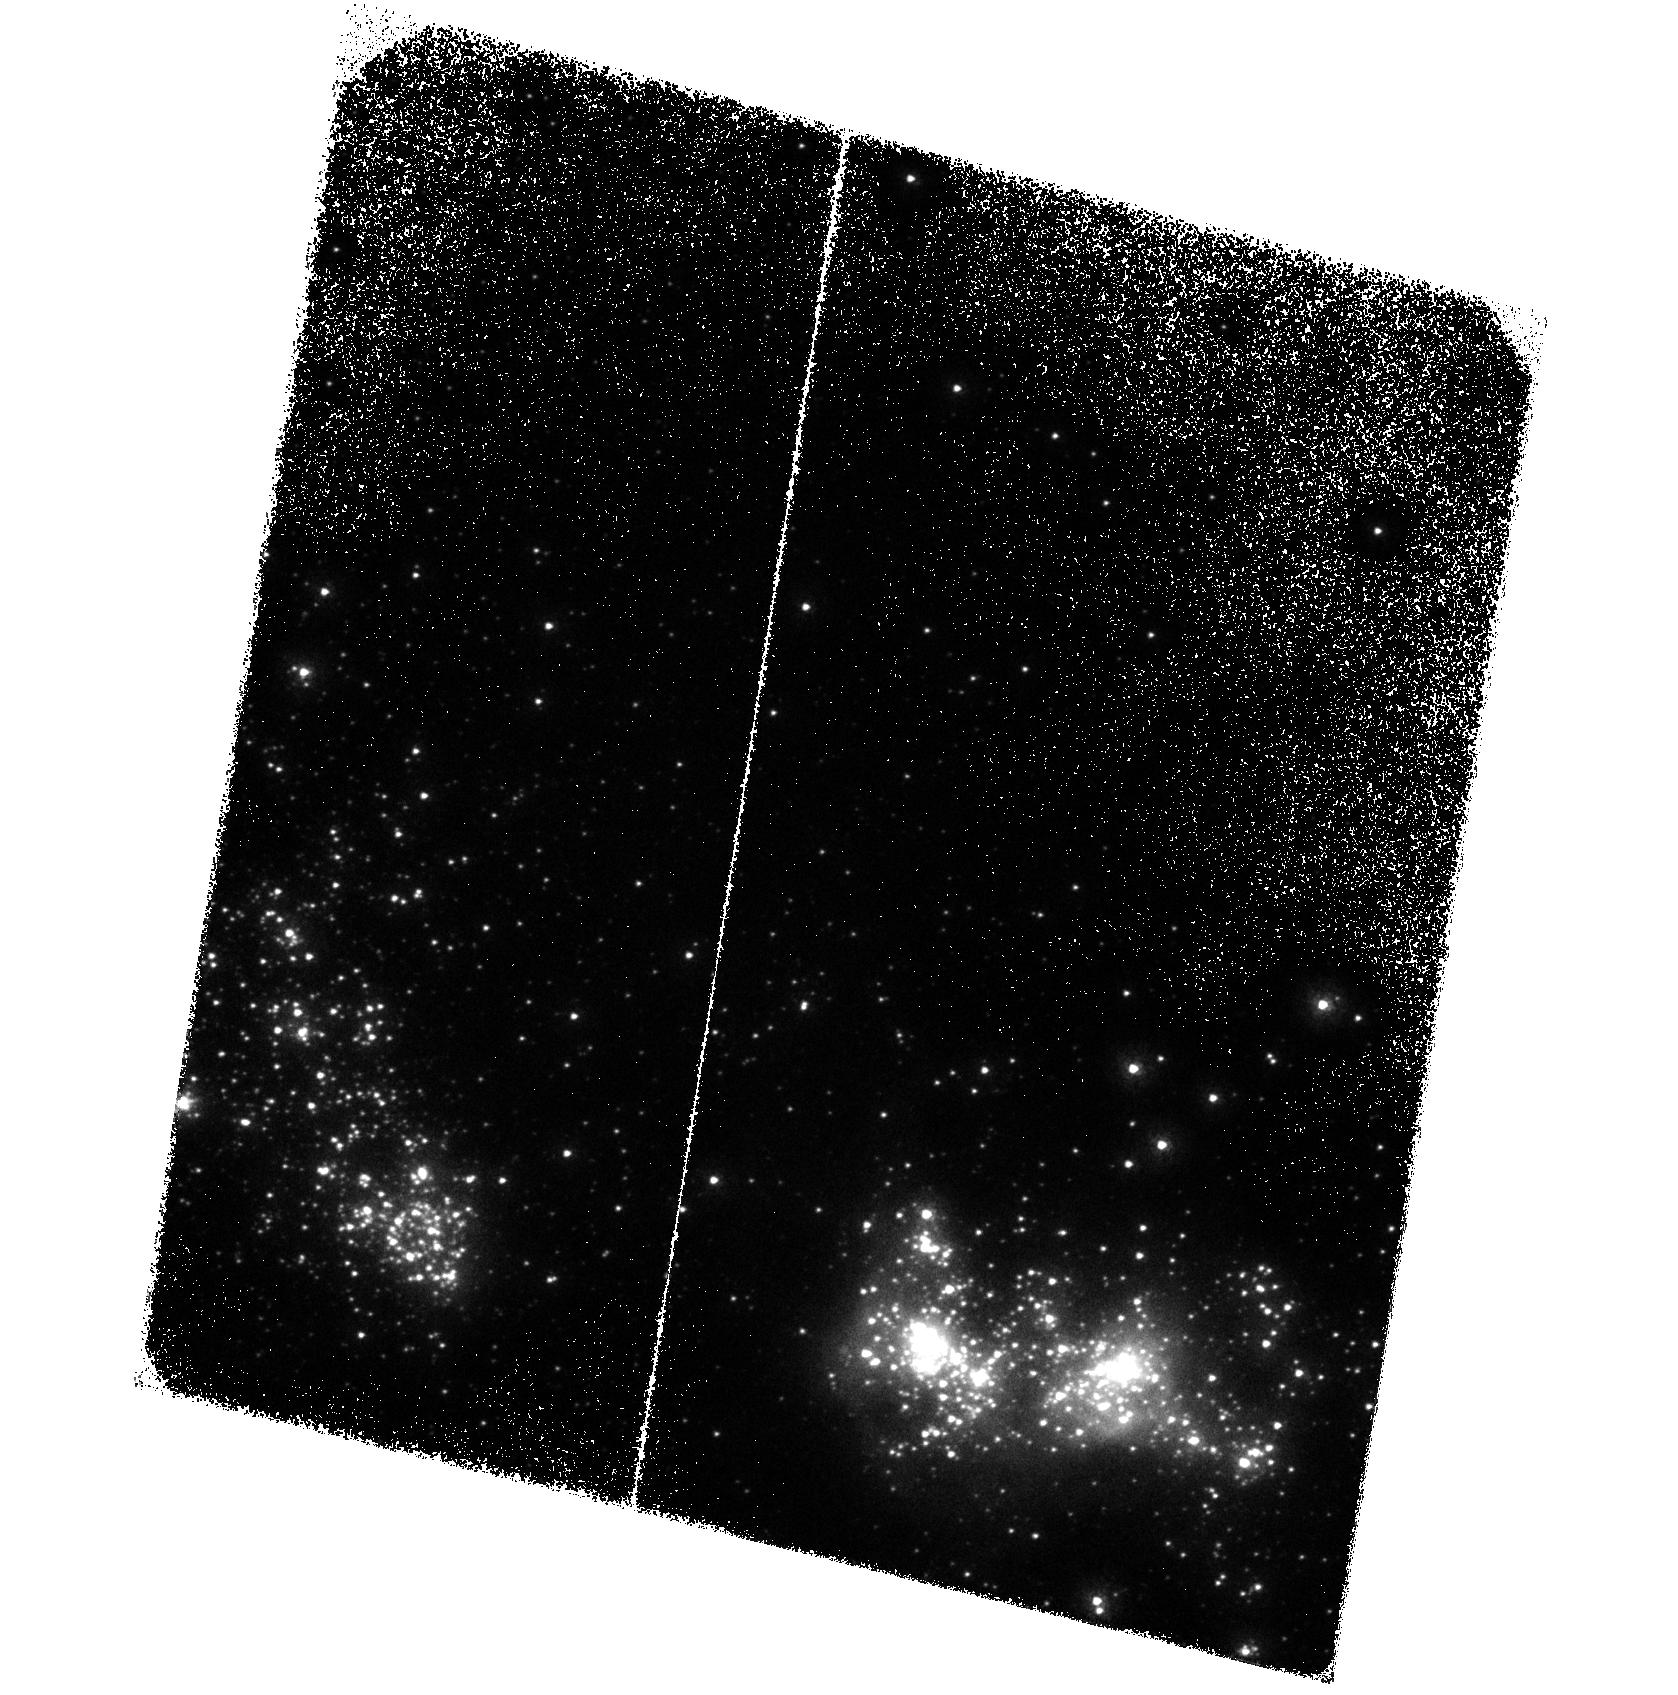
Target: MRK71-A
Instrument: ACS/SBC
Filter: F150LP
Exposure: 1.7 h
Observation ID: hst_16261_02_acs_sbc_f150lp_jecn02

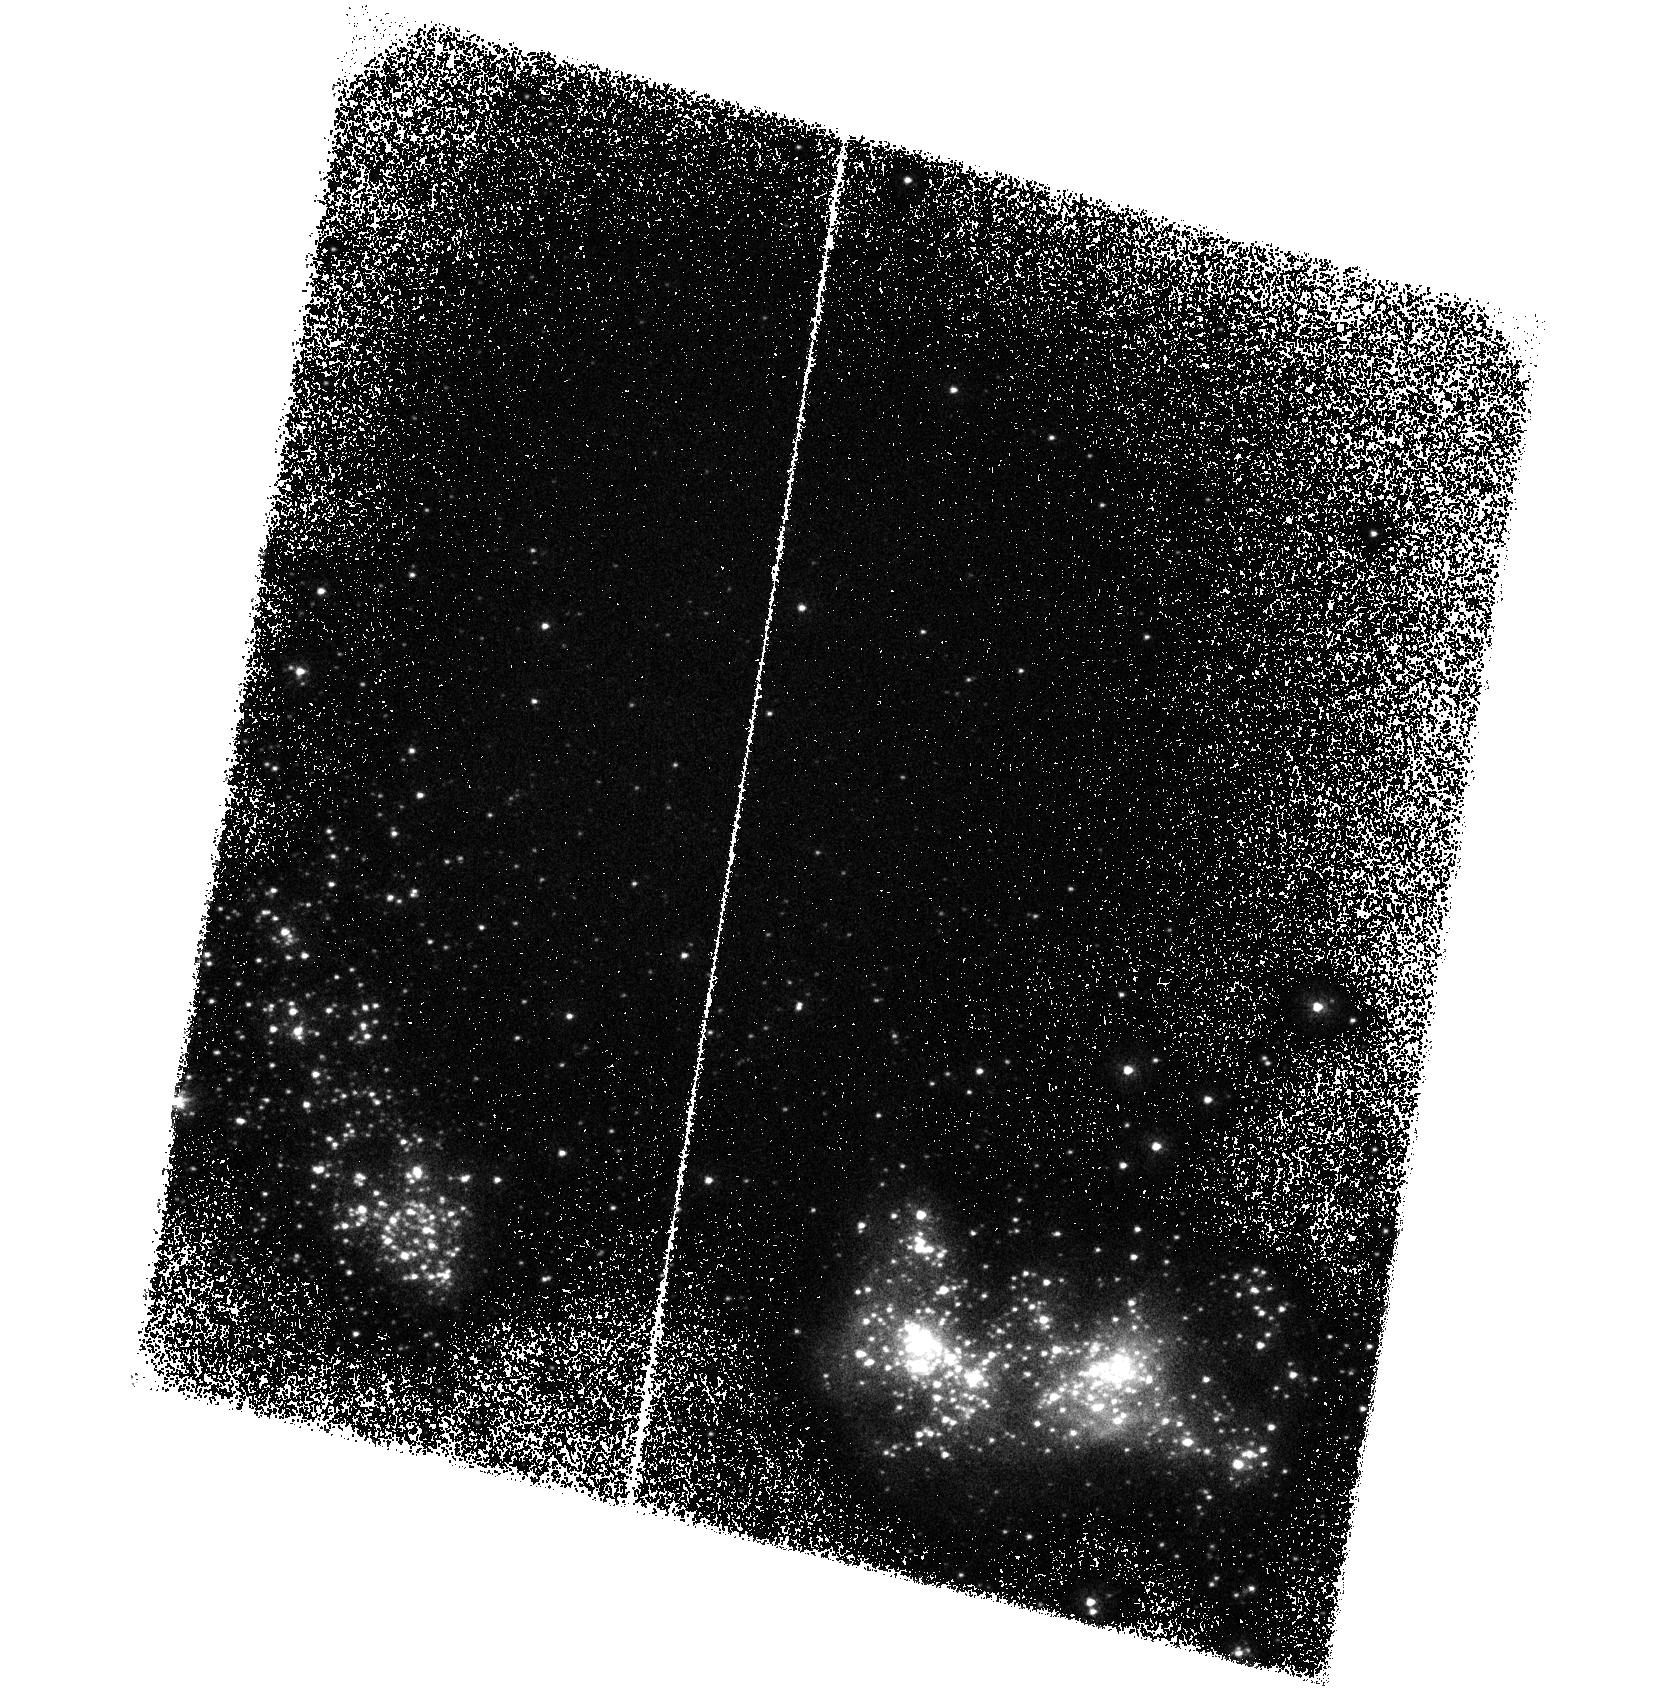
Target: MRK71-A
Instrument: ACS/SBC
Filter: F165LP
Exposure: 1.7 h
Observation ID: hst_16261_03_acs_sbc_f165lp_jecn03

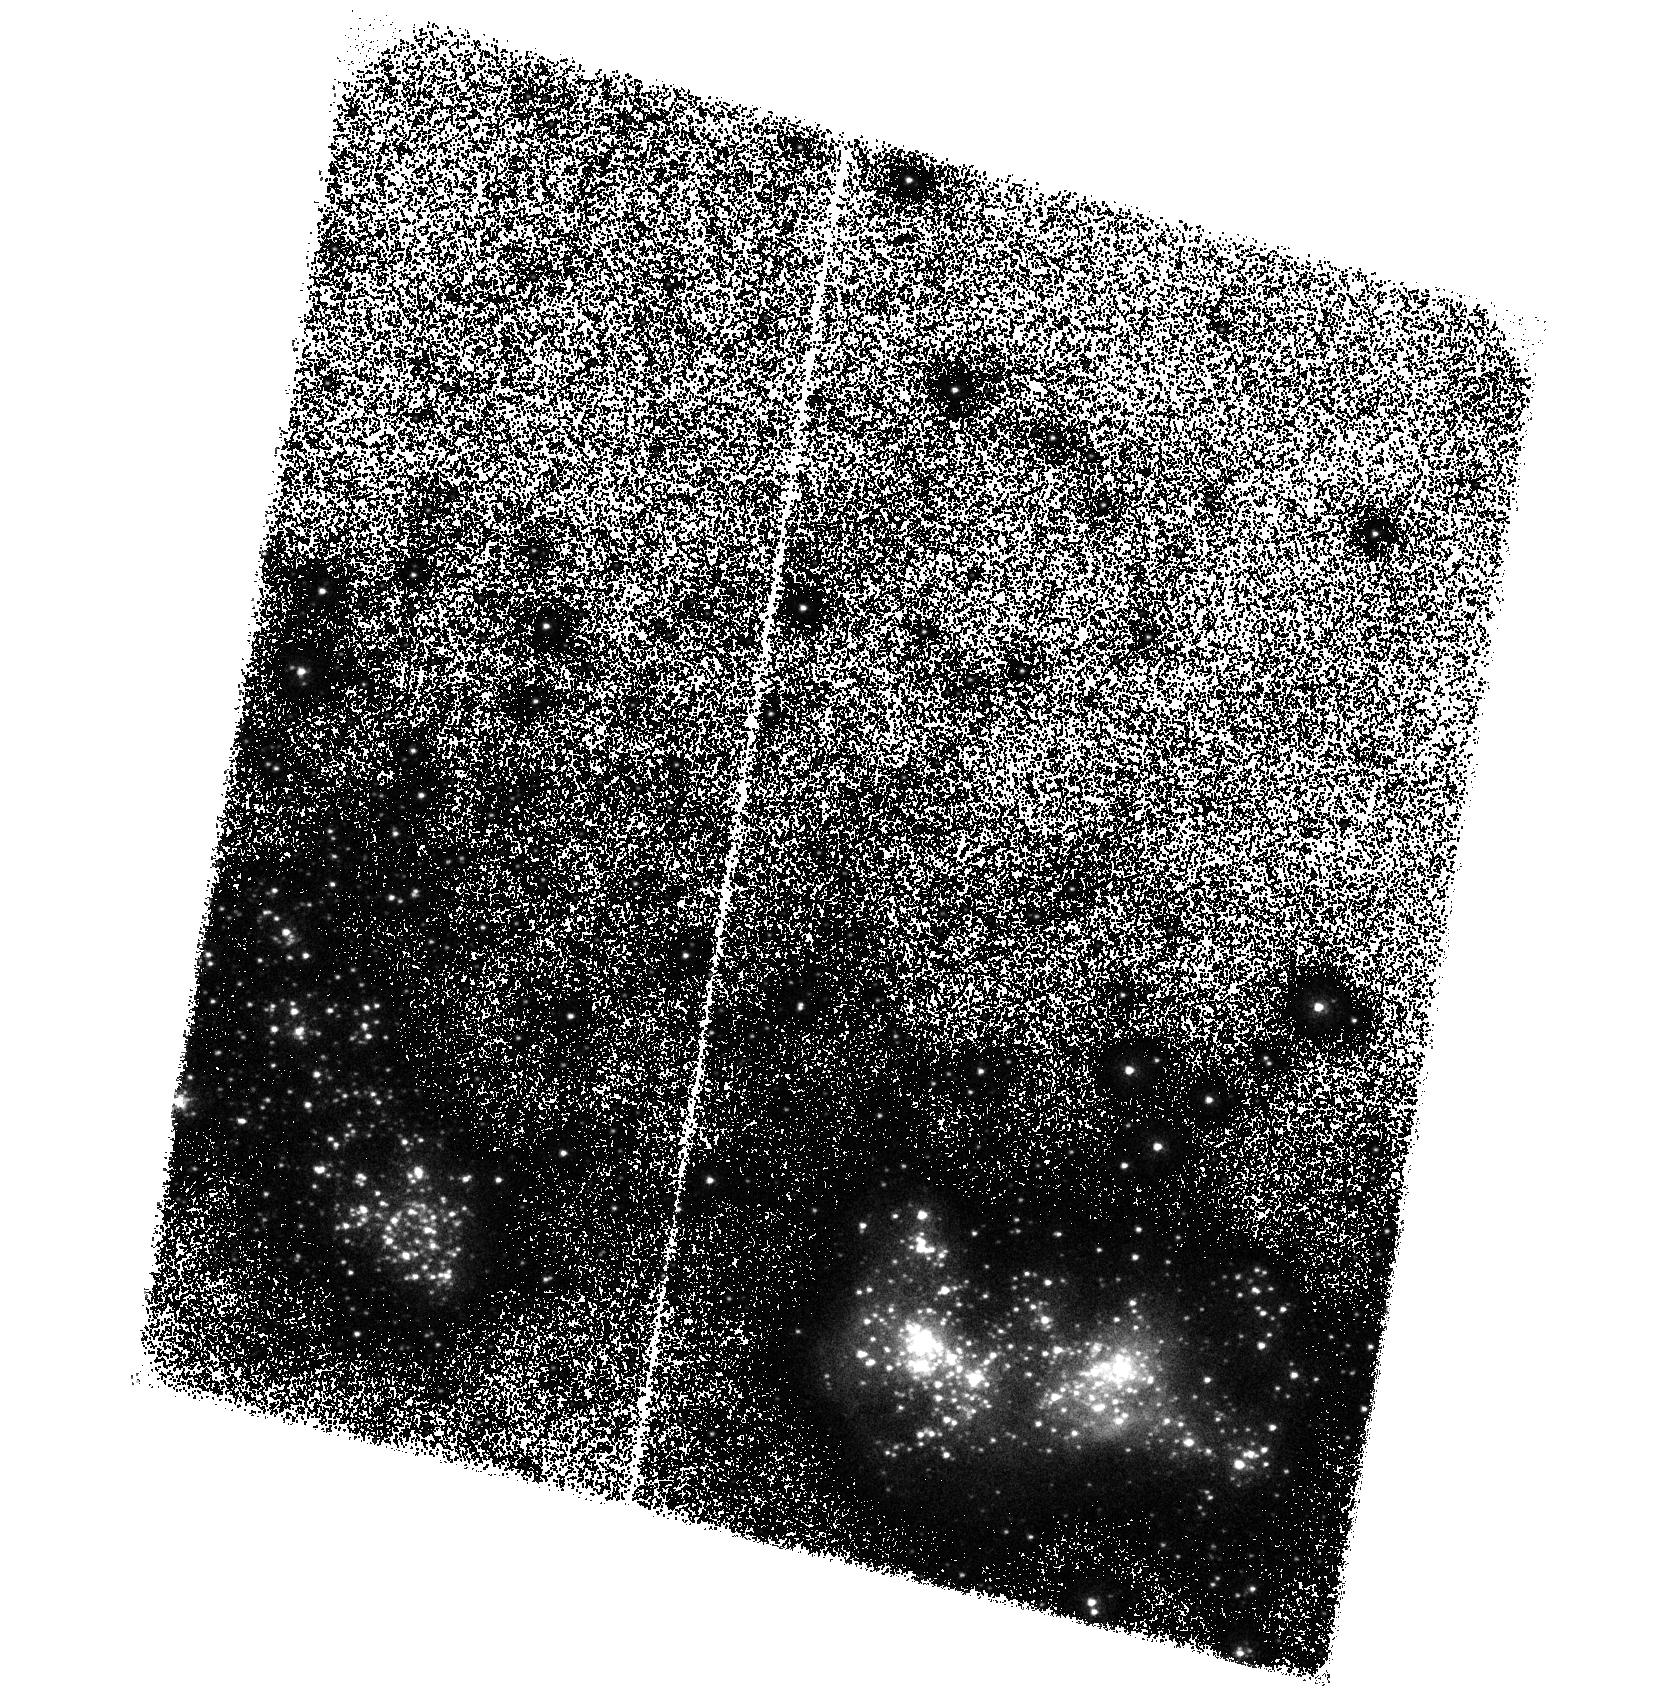
Target: MRK71-A
Instrument: ACS/SBC
Filter: F165LP
Exposure: 1.7 h
Observation ID: hst_16261_04_acs_sbc_f165lp_jecn04

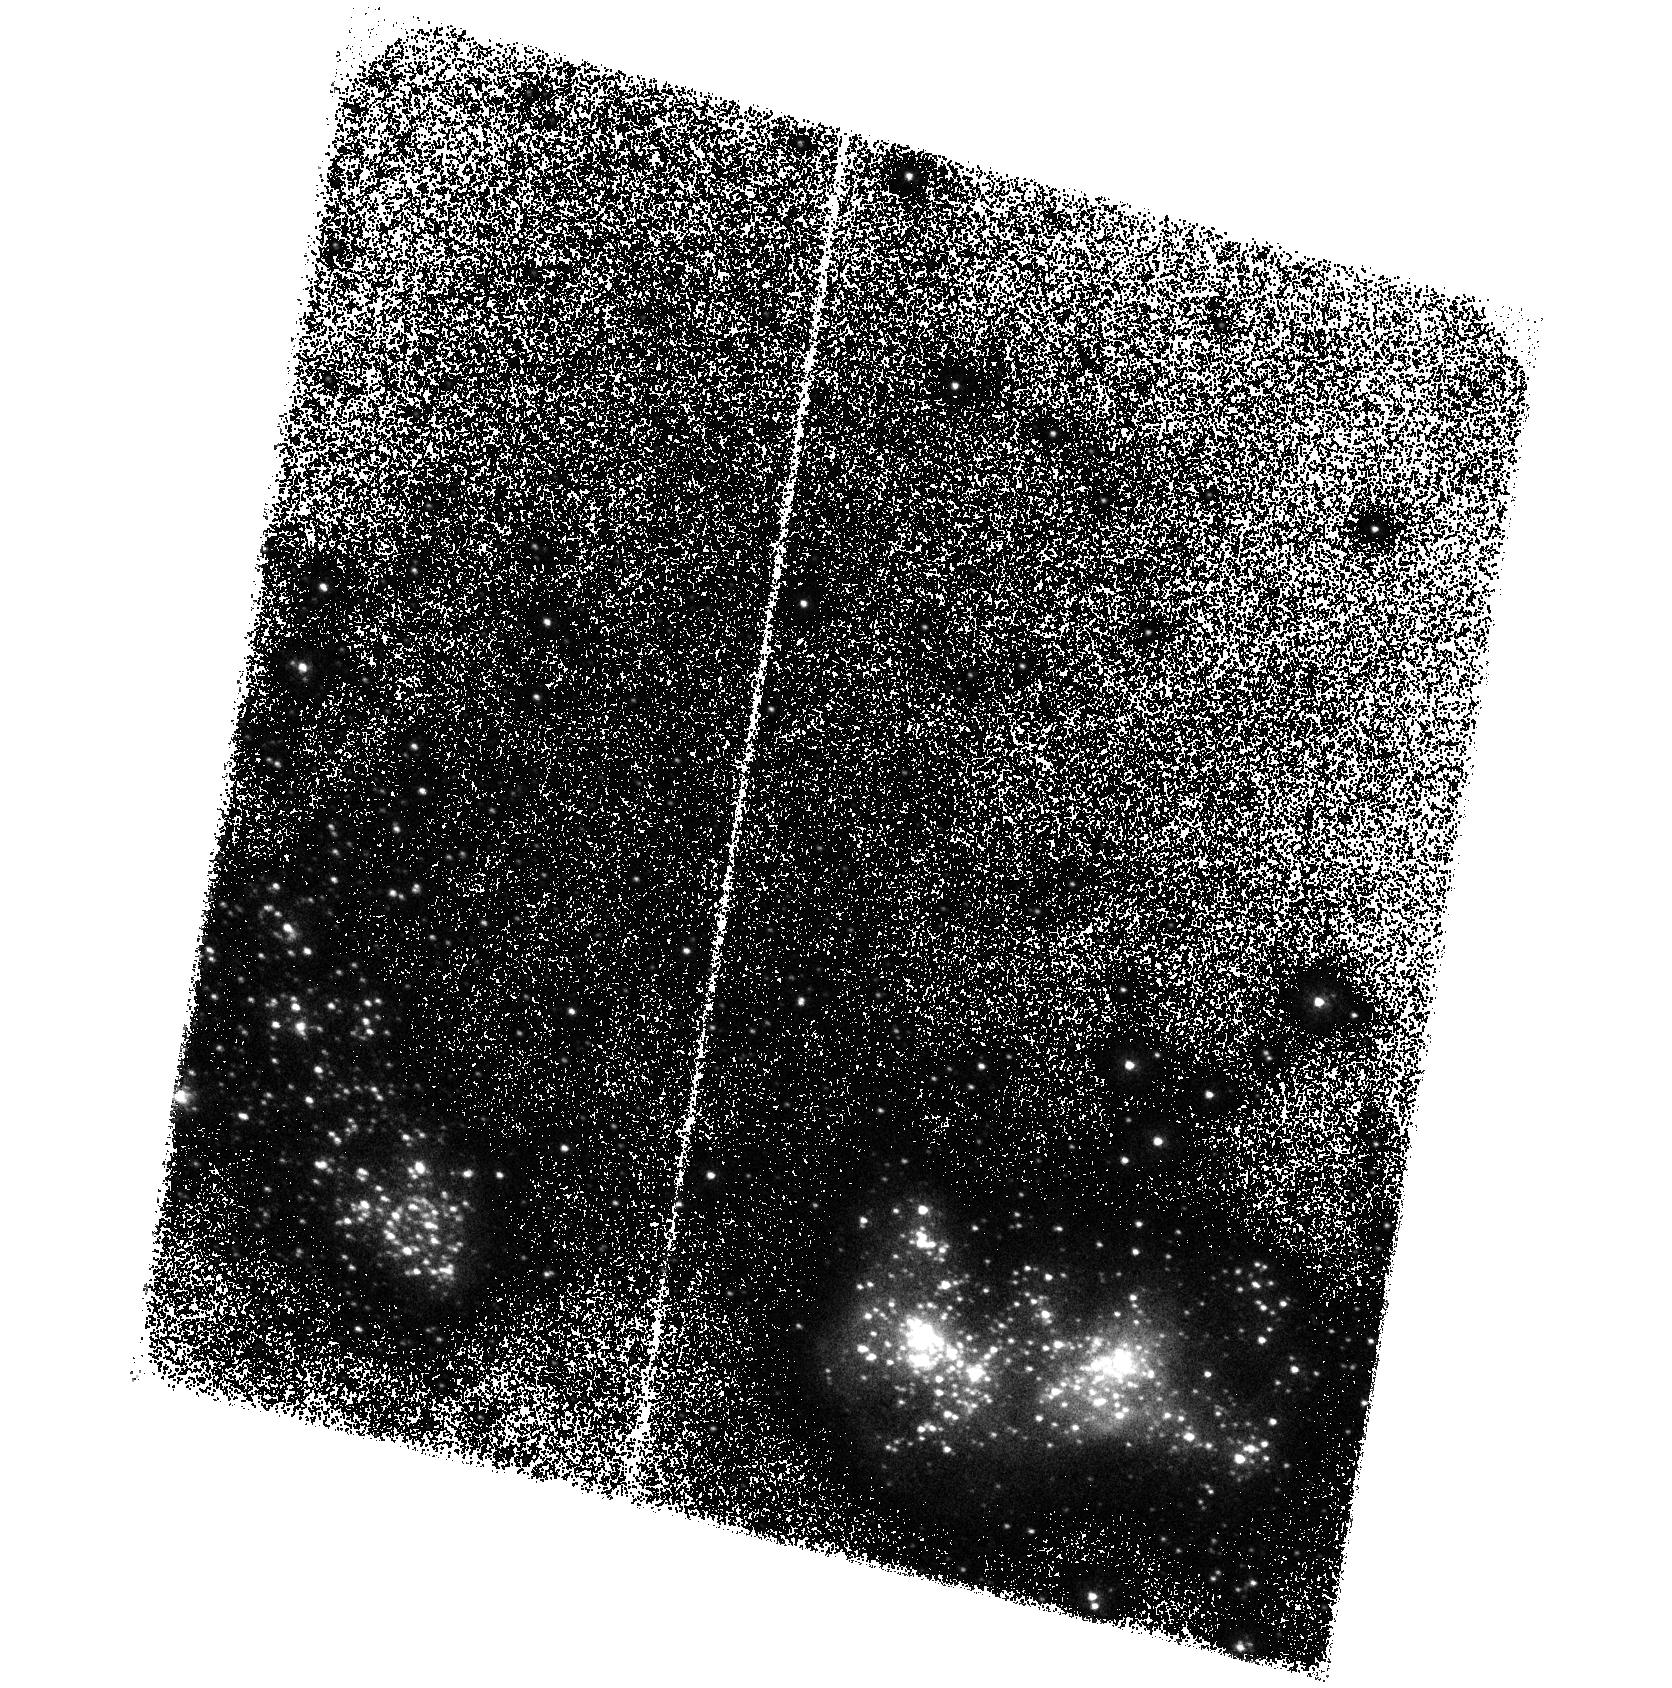
Target: MRK71-A
Instrument: ACS/SBC
Filter: F165LP
Exposure: 1.7 h
Observation ID: hst_16261_05_acs_sbc_f165lp_jecn05

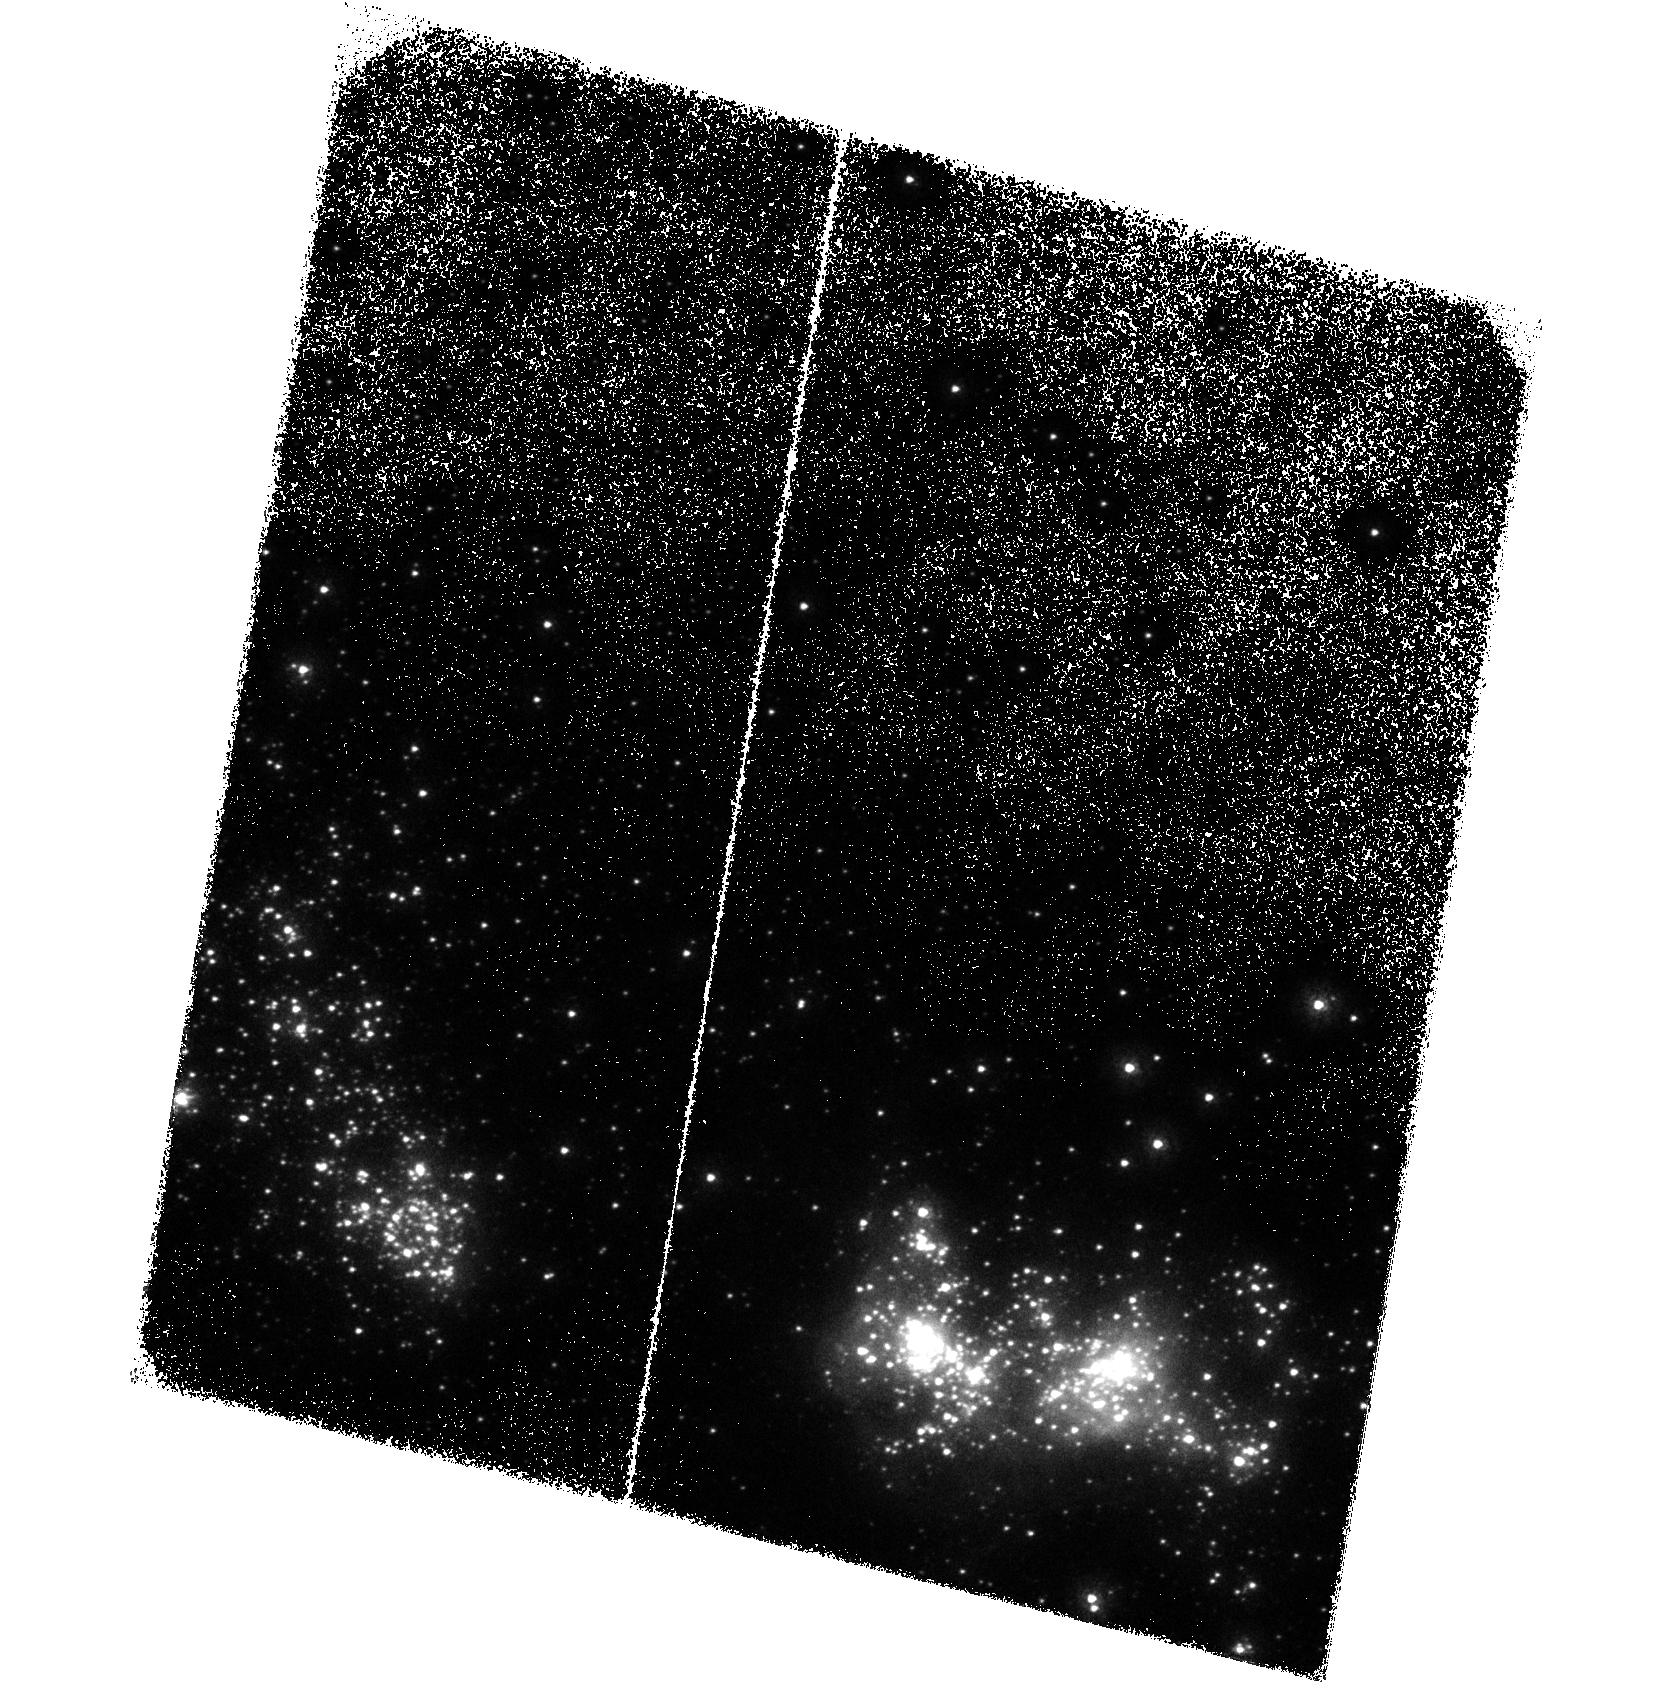
Target: MRK71-A
Instrument: ACS/SBC
Filter: F150LP
Exposure: 1.7 h
Observation ID: hst_16261_01_acs_sbc_f150lp_jecn01

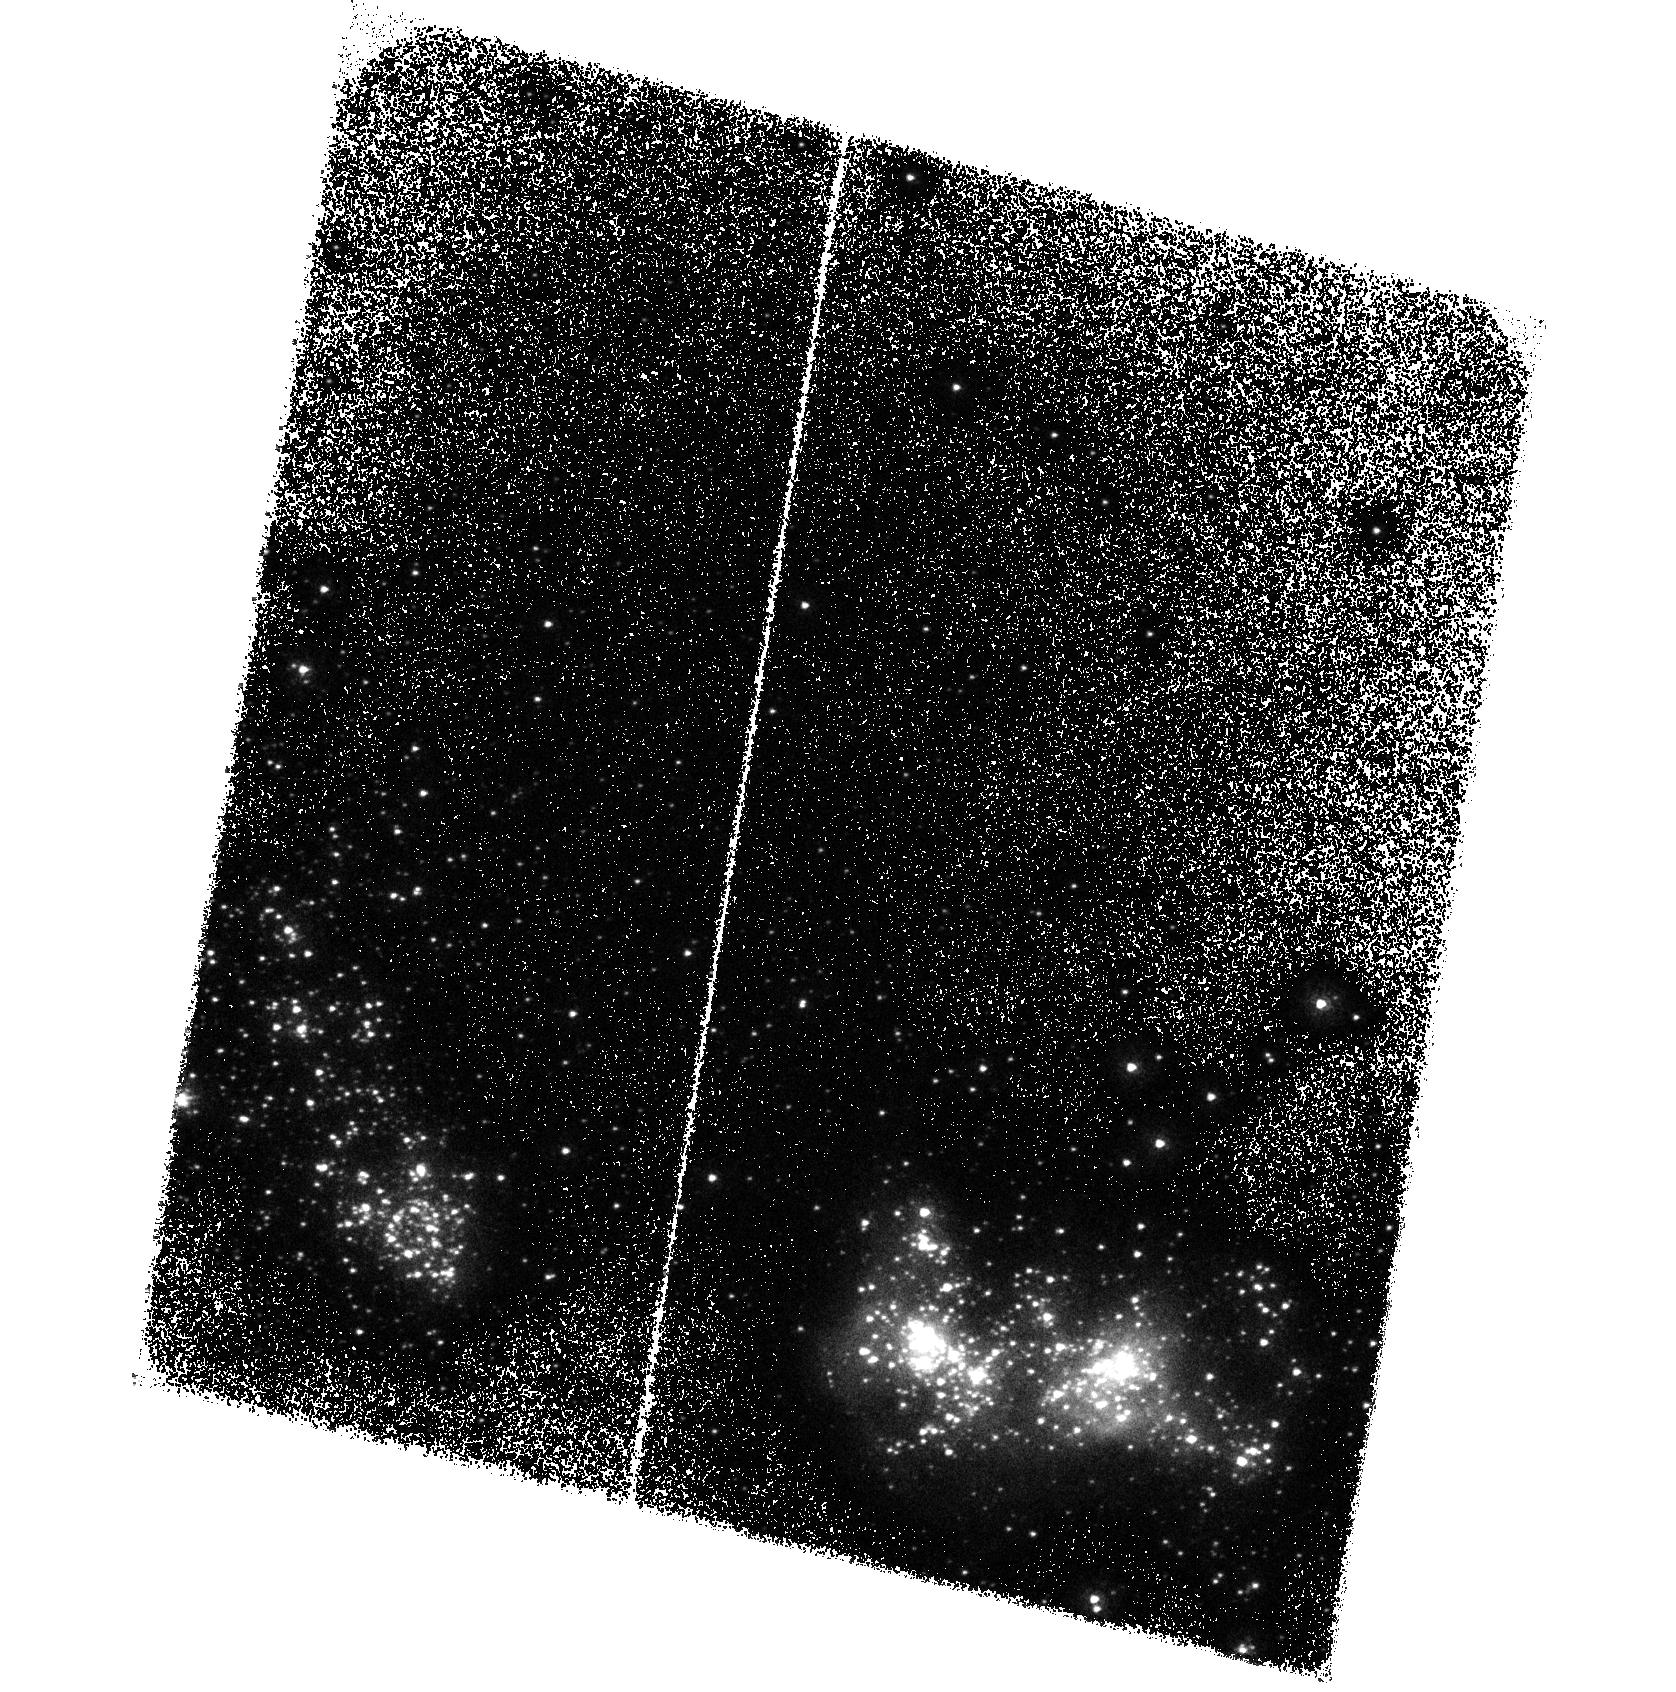
Target: MRK71-A
Instrument: ACS/SBC
Filter: F165LP
Exposure: 2.5 h
Observation ID: hst_16261_06_acs_sbc_f165lp_jecn06

Mrk 71: Prototype for Catastrophic Cooling in a Green Pea Analog (PI: Oey, Sally)

The new paradigm for extreme feedback from metal-poor, compact, super star clusters (SSCs) has superwinds suppressed due to catastrophic radiative cooling of weak winds in high-density conditions. This cooling generates strong nebular line radiation in C IV, whose spatial morphology contrasts with that of He II. We propose the first ever, nebular C IV imaging with ACS/SBC to test for these conditions in Mrk 71, a metal-poor (0.1 Z_sun), nearby starburst complex with strong evidence of suppressed superwinds. This system is a uniquely accessible, spatially resolved analog of the Lyman continuum-emitting Green Pea galaxies, a population of cosmological importance, in which suppressed superwinds appear to be relevant. We also propose STIS FUV + optical observations to identify the stellar population of the parent super star cluster Mrk 71-A, which may host very massive stars > 100 M_sun. The STIS long slit will also include a second massive cluster, Mrk 71-B, that is driving a conventional, adiabatic superbubble system; this will allow us to also calibrate classical, adiabatic feedback in this cosmologically important, low-metallicity regime.